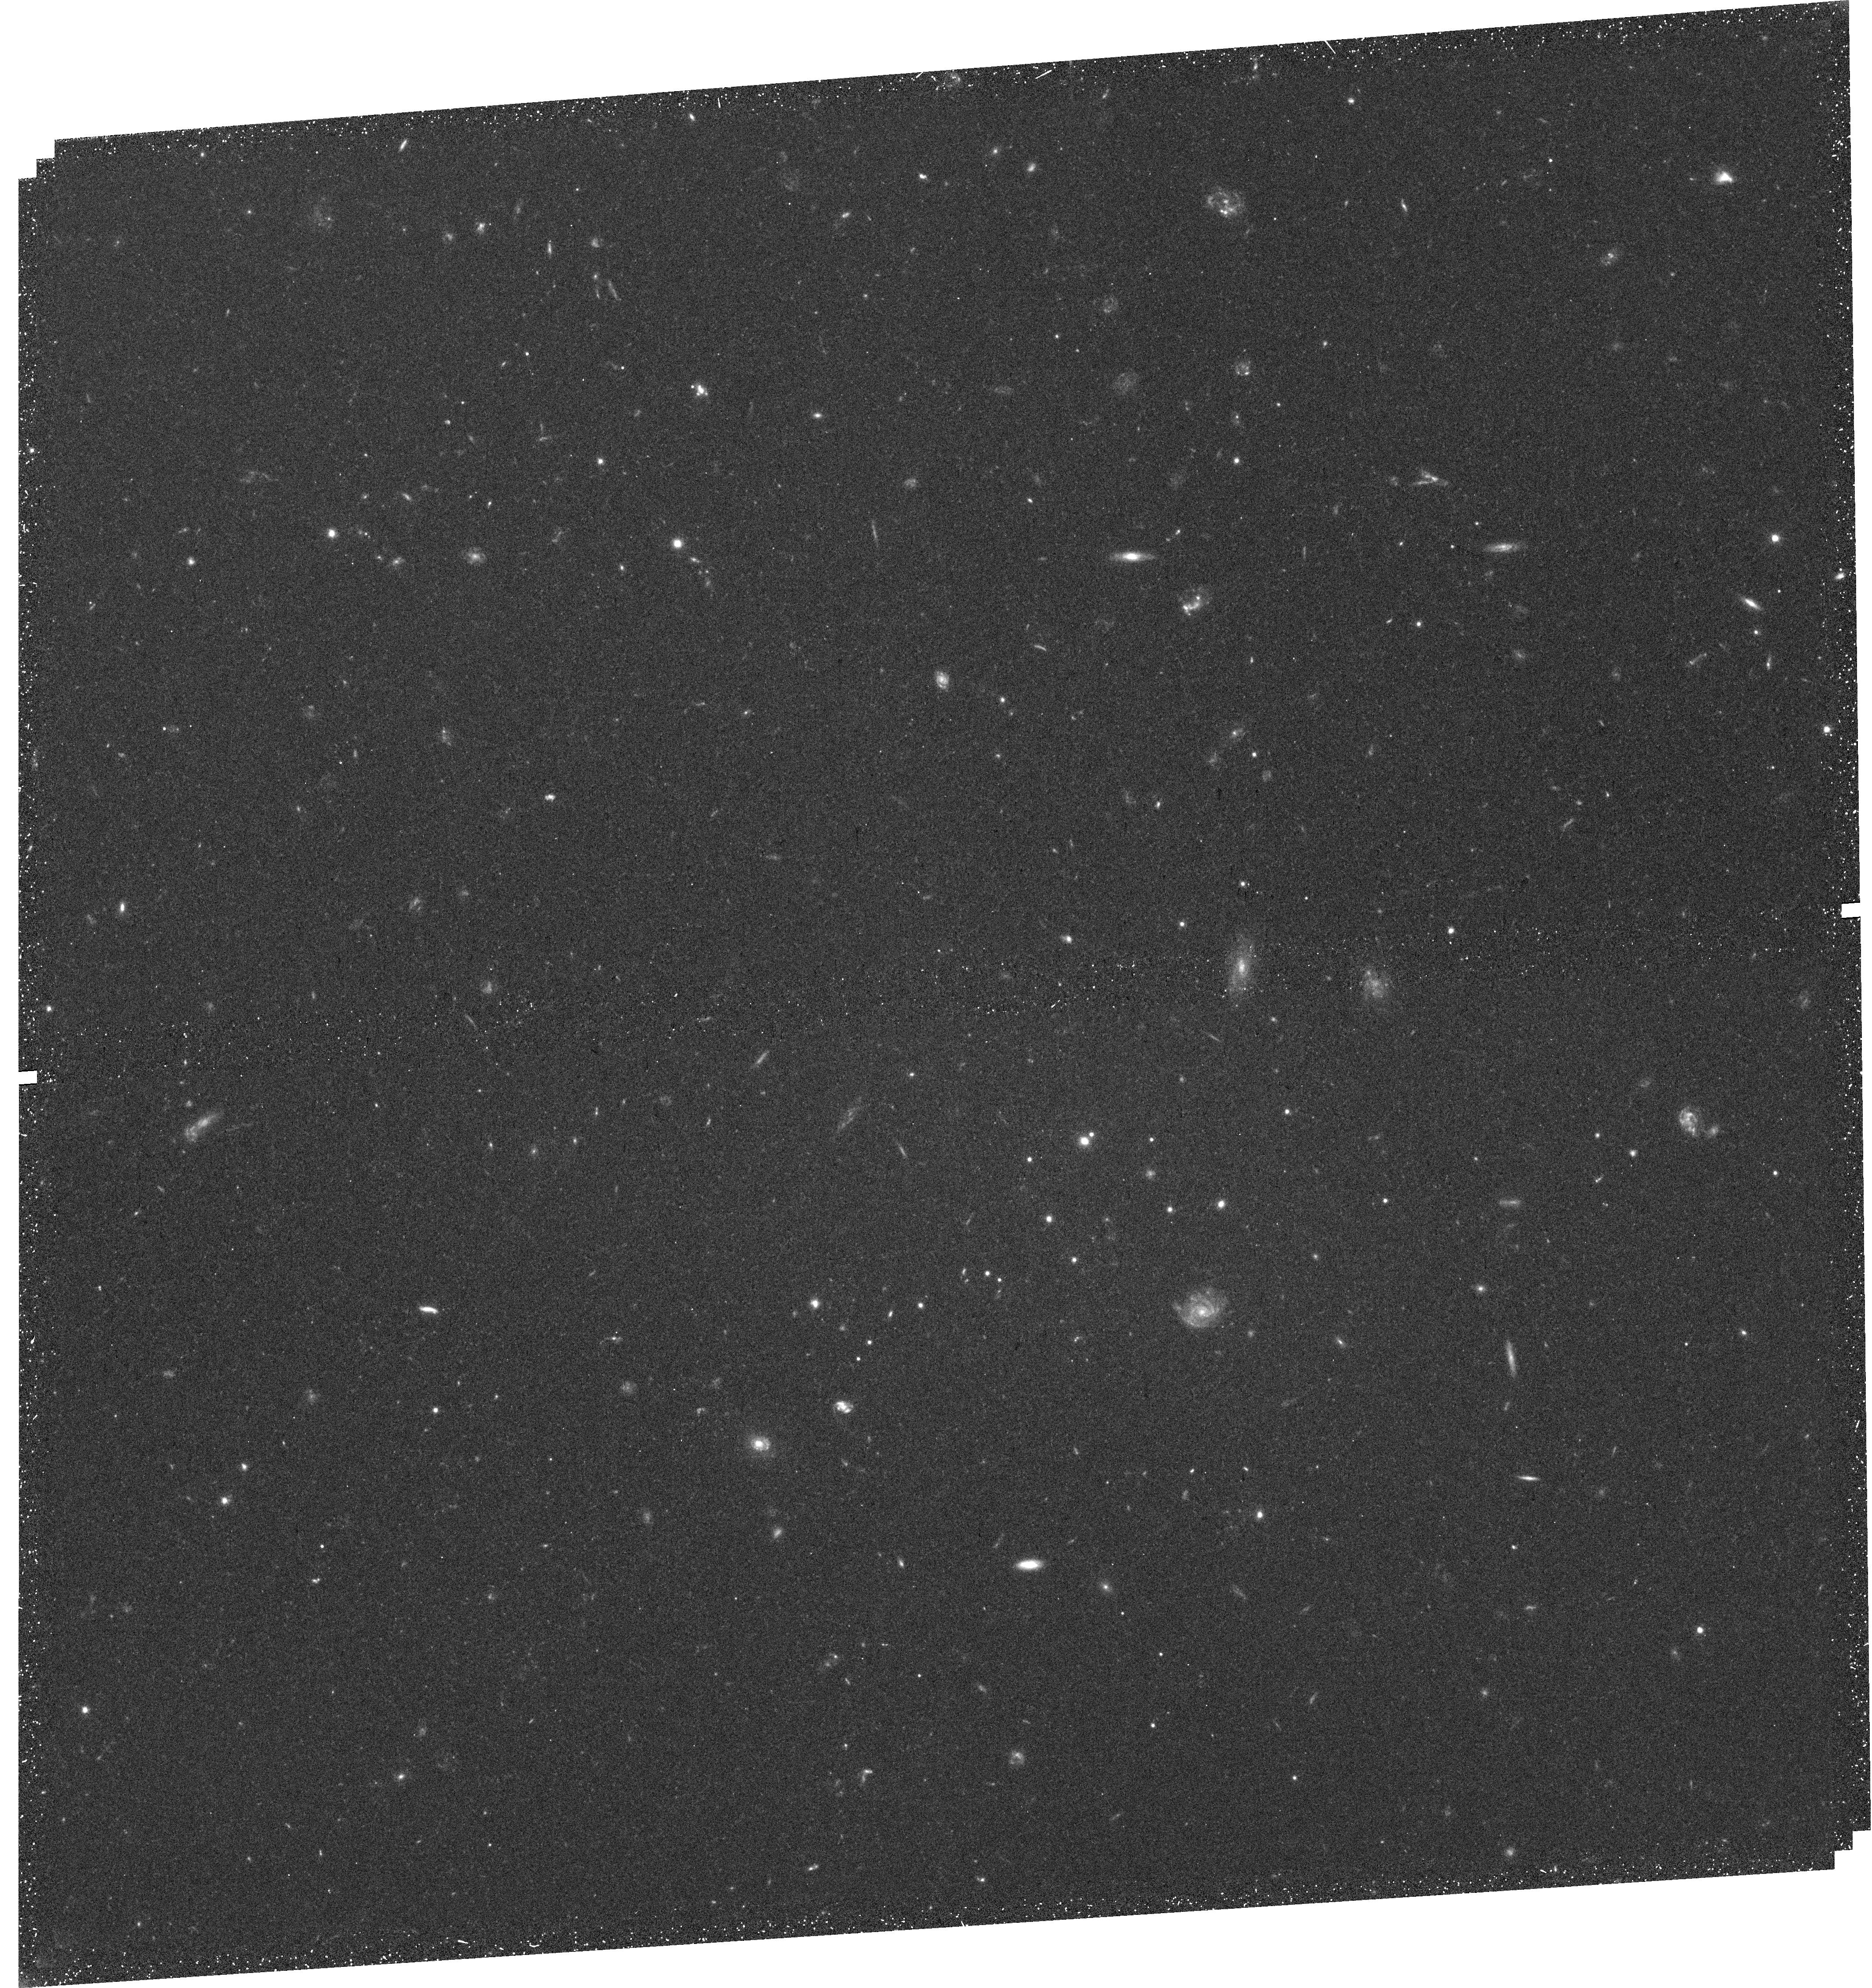
Target: VLSB-B
Instrument: WFC3/UVIS
Filter: F606W
Exposure: 42 min
Observation ID: hst_15417_01_wfc3_uvis_f606w_idre01

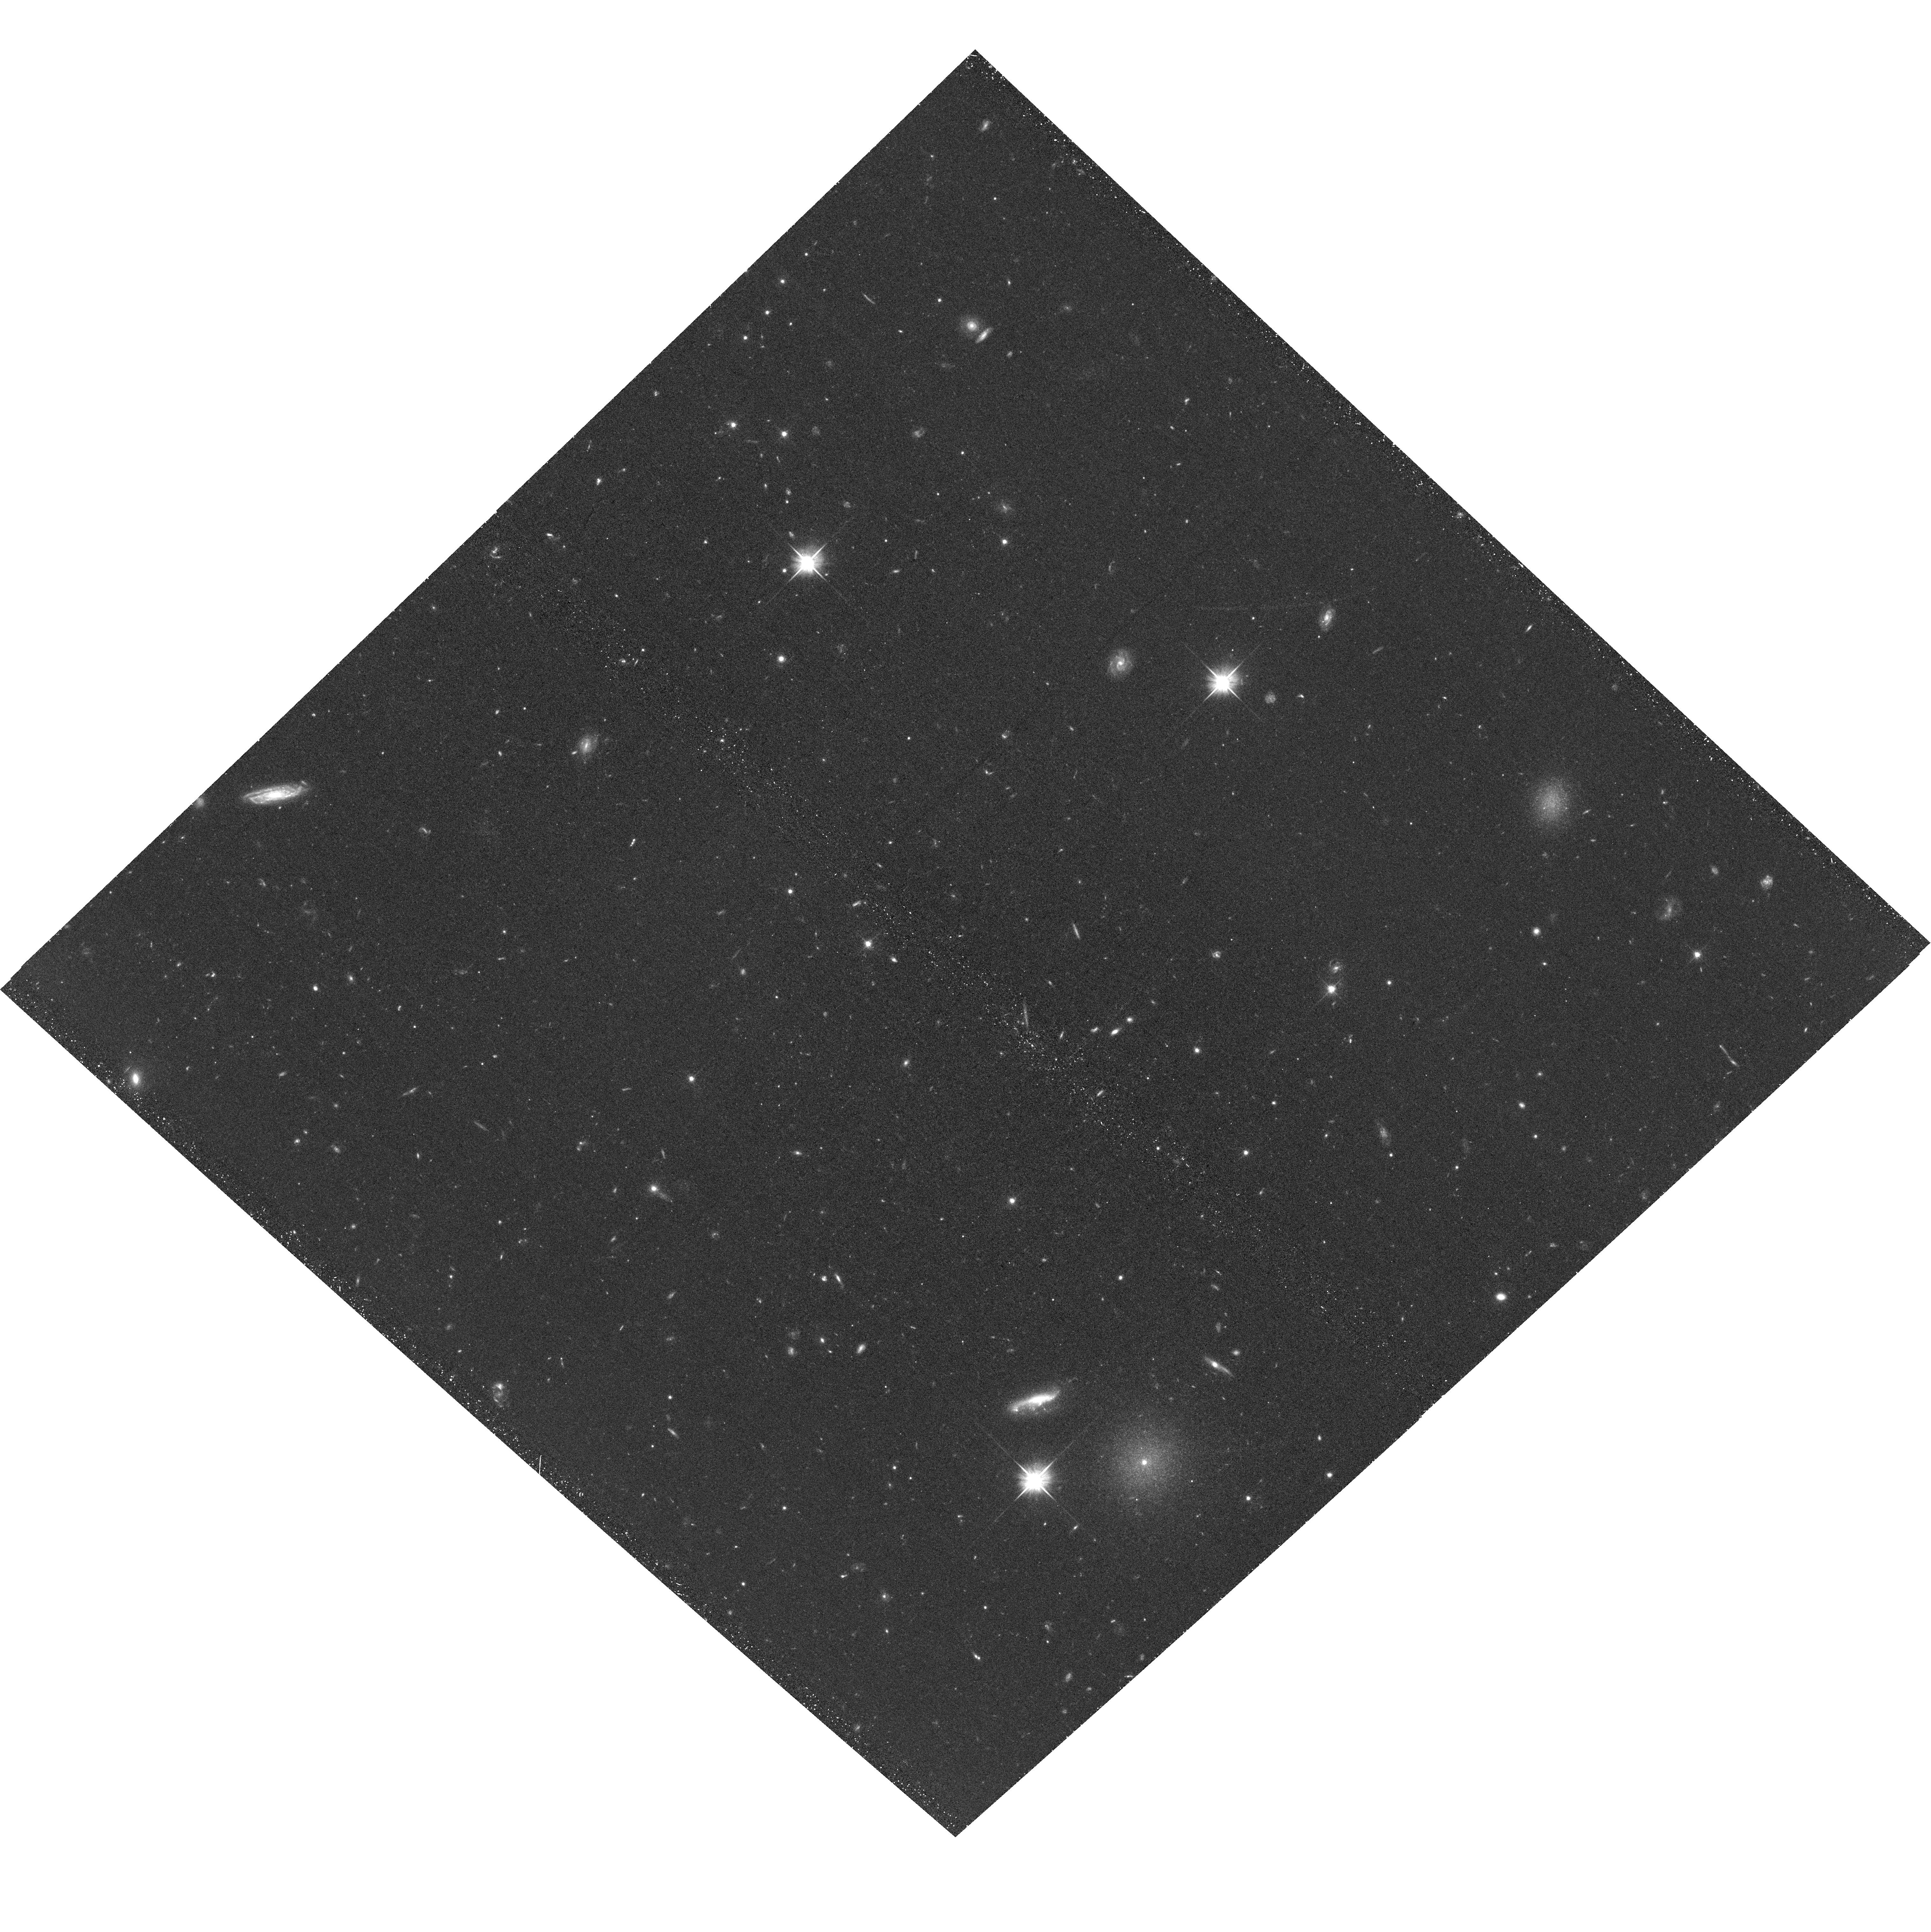
Target: VLSB-B
Instrument: ACS/WFC
Filter: F606W
Exposure: 38 min
Observation ID: hst_15417_01_acs_wfc_f606w_jdre01

Globular clusters and dark matter in the Virgo ultra-diffuse galaxy VLSB-B (PI: Peng, Eric W.)

Ultra-diffuse galaxies (UDGs) are low surface brightness galaxies with low stellar masses, but sizes more like L* galaxies. UDGs could be "failed galaxies" that have been extremely inefficient at forming stars, and thus extremely dark matter dominated. We have identified the galaxy VLSB-B in the nearby Virgo cluster as one of the lowest surface brightness UDGs, and have very recently obtained velocities of candidate satellite globular clusters (GCs) in an effort to measure its dynamical mass. A preliminary measurement of the velocity dispersion of VLSB-B's GCs indicates that it could have one of the highest dark matter fractions for a galaxy of its mass. VLSB-B's systemic velocity is close to zero, however, making confusion between its GCs and Milky Way foreground stars a problem. GCs at Virgo distance are mostly point sources from the ground, but are easily distinguished from stars by HST. We propose to use HST/WFC3 for one orbit to image VLSB-B and definitively separate GCs from foreground stars by spatially resolving the GCs. Coupled with our ground-based spectroscopy, we will then have a clean measurement of VLSB-B's dynamical mass. The imaging will also be used to study the GC system of this unique galaxy.